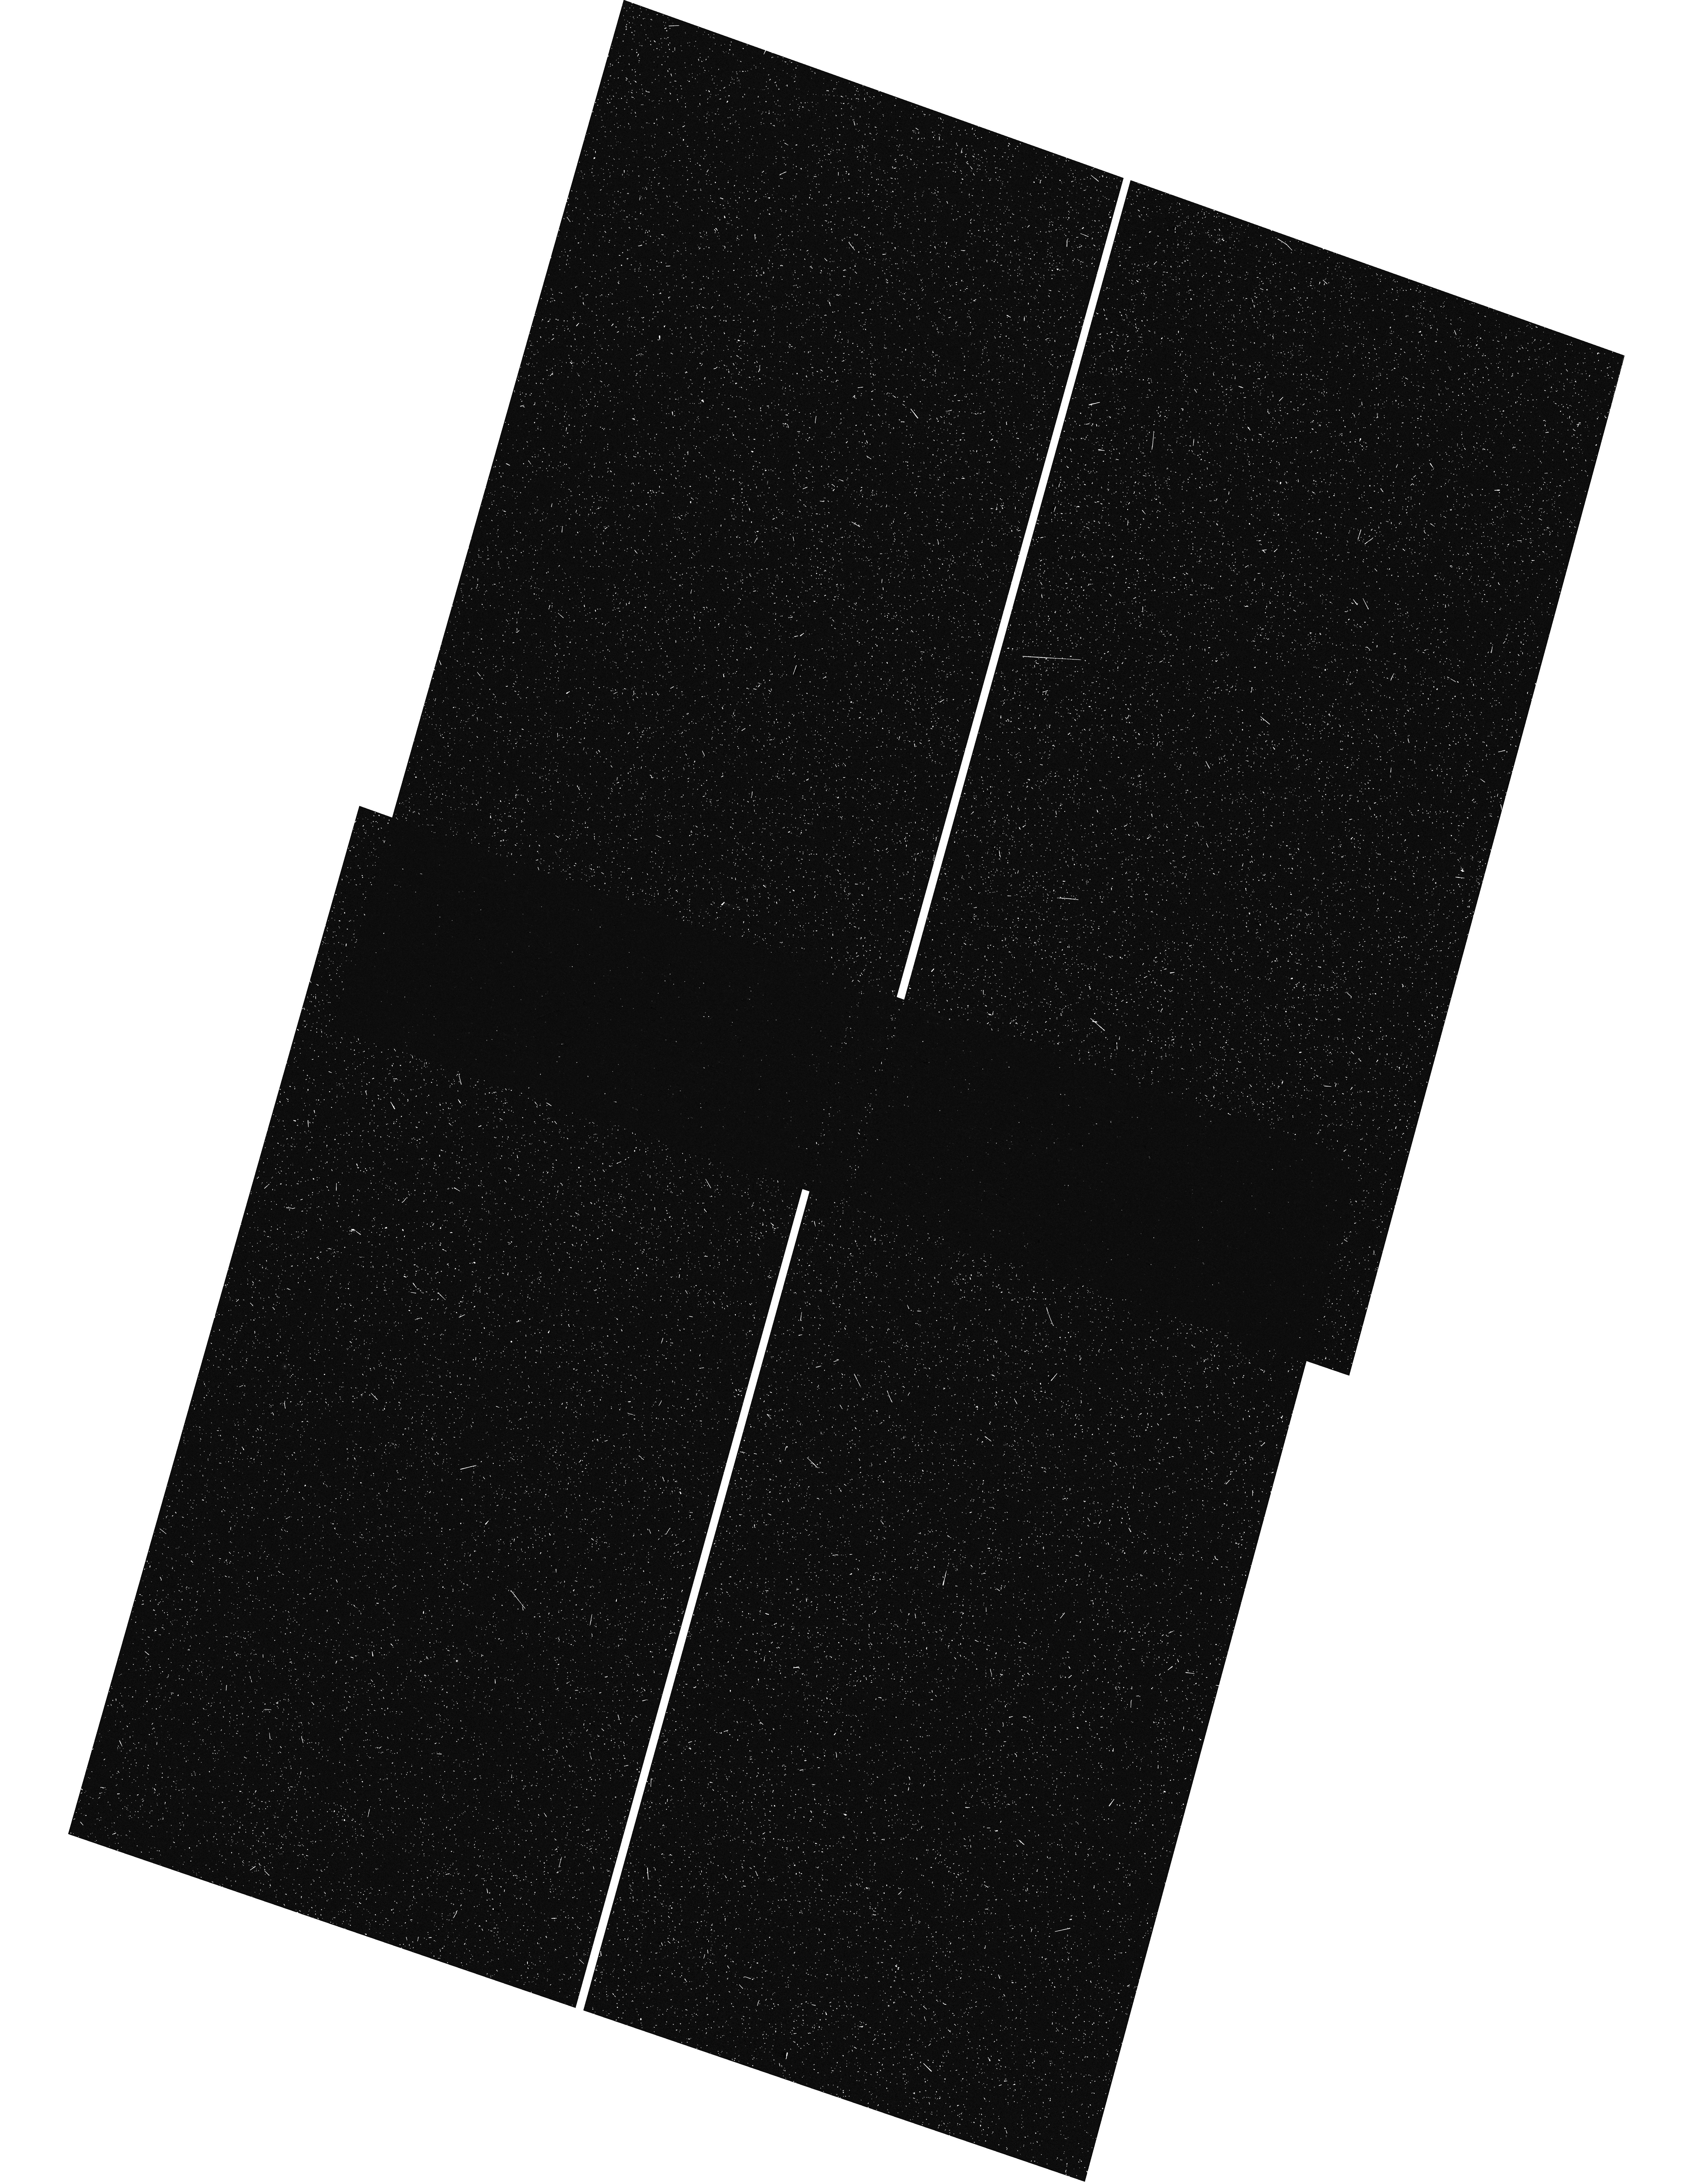
Target: GOODS-S-UVCANDELS
Instrument: WFC3/UVIS
Filter: F275W
Exposure: 11 min
Observation ID: hst_16706_44_wfc3_uvis_f275w_iep744

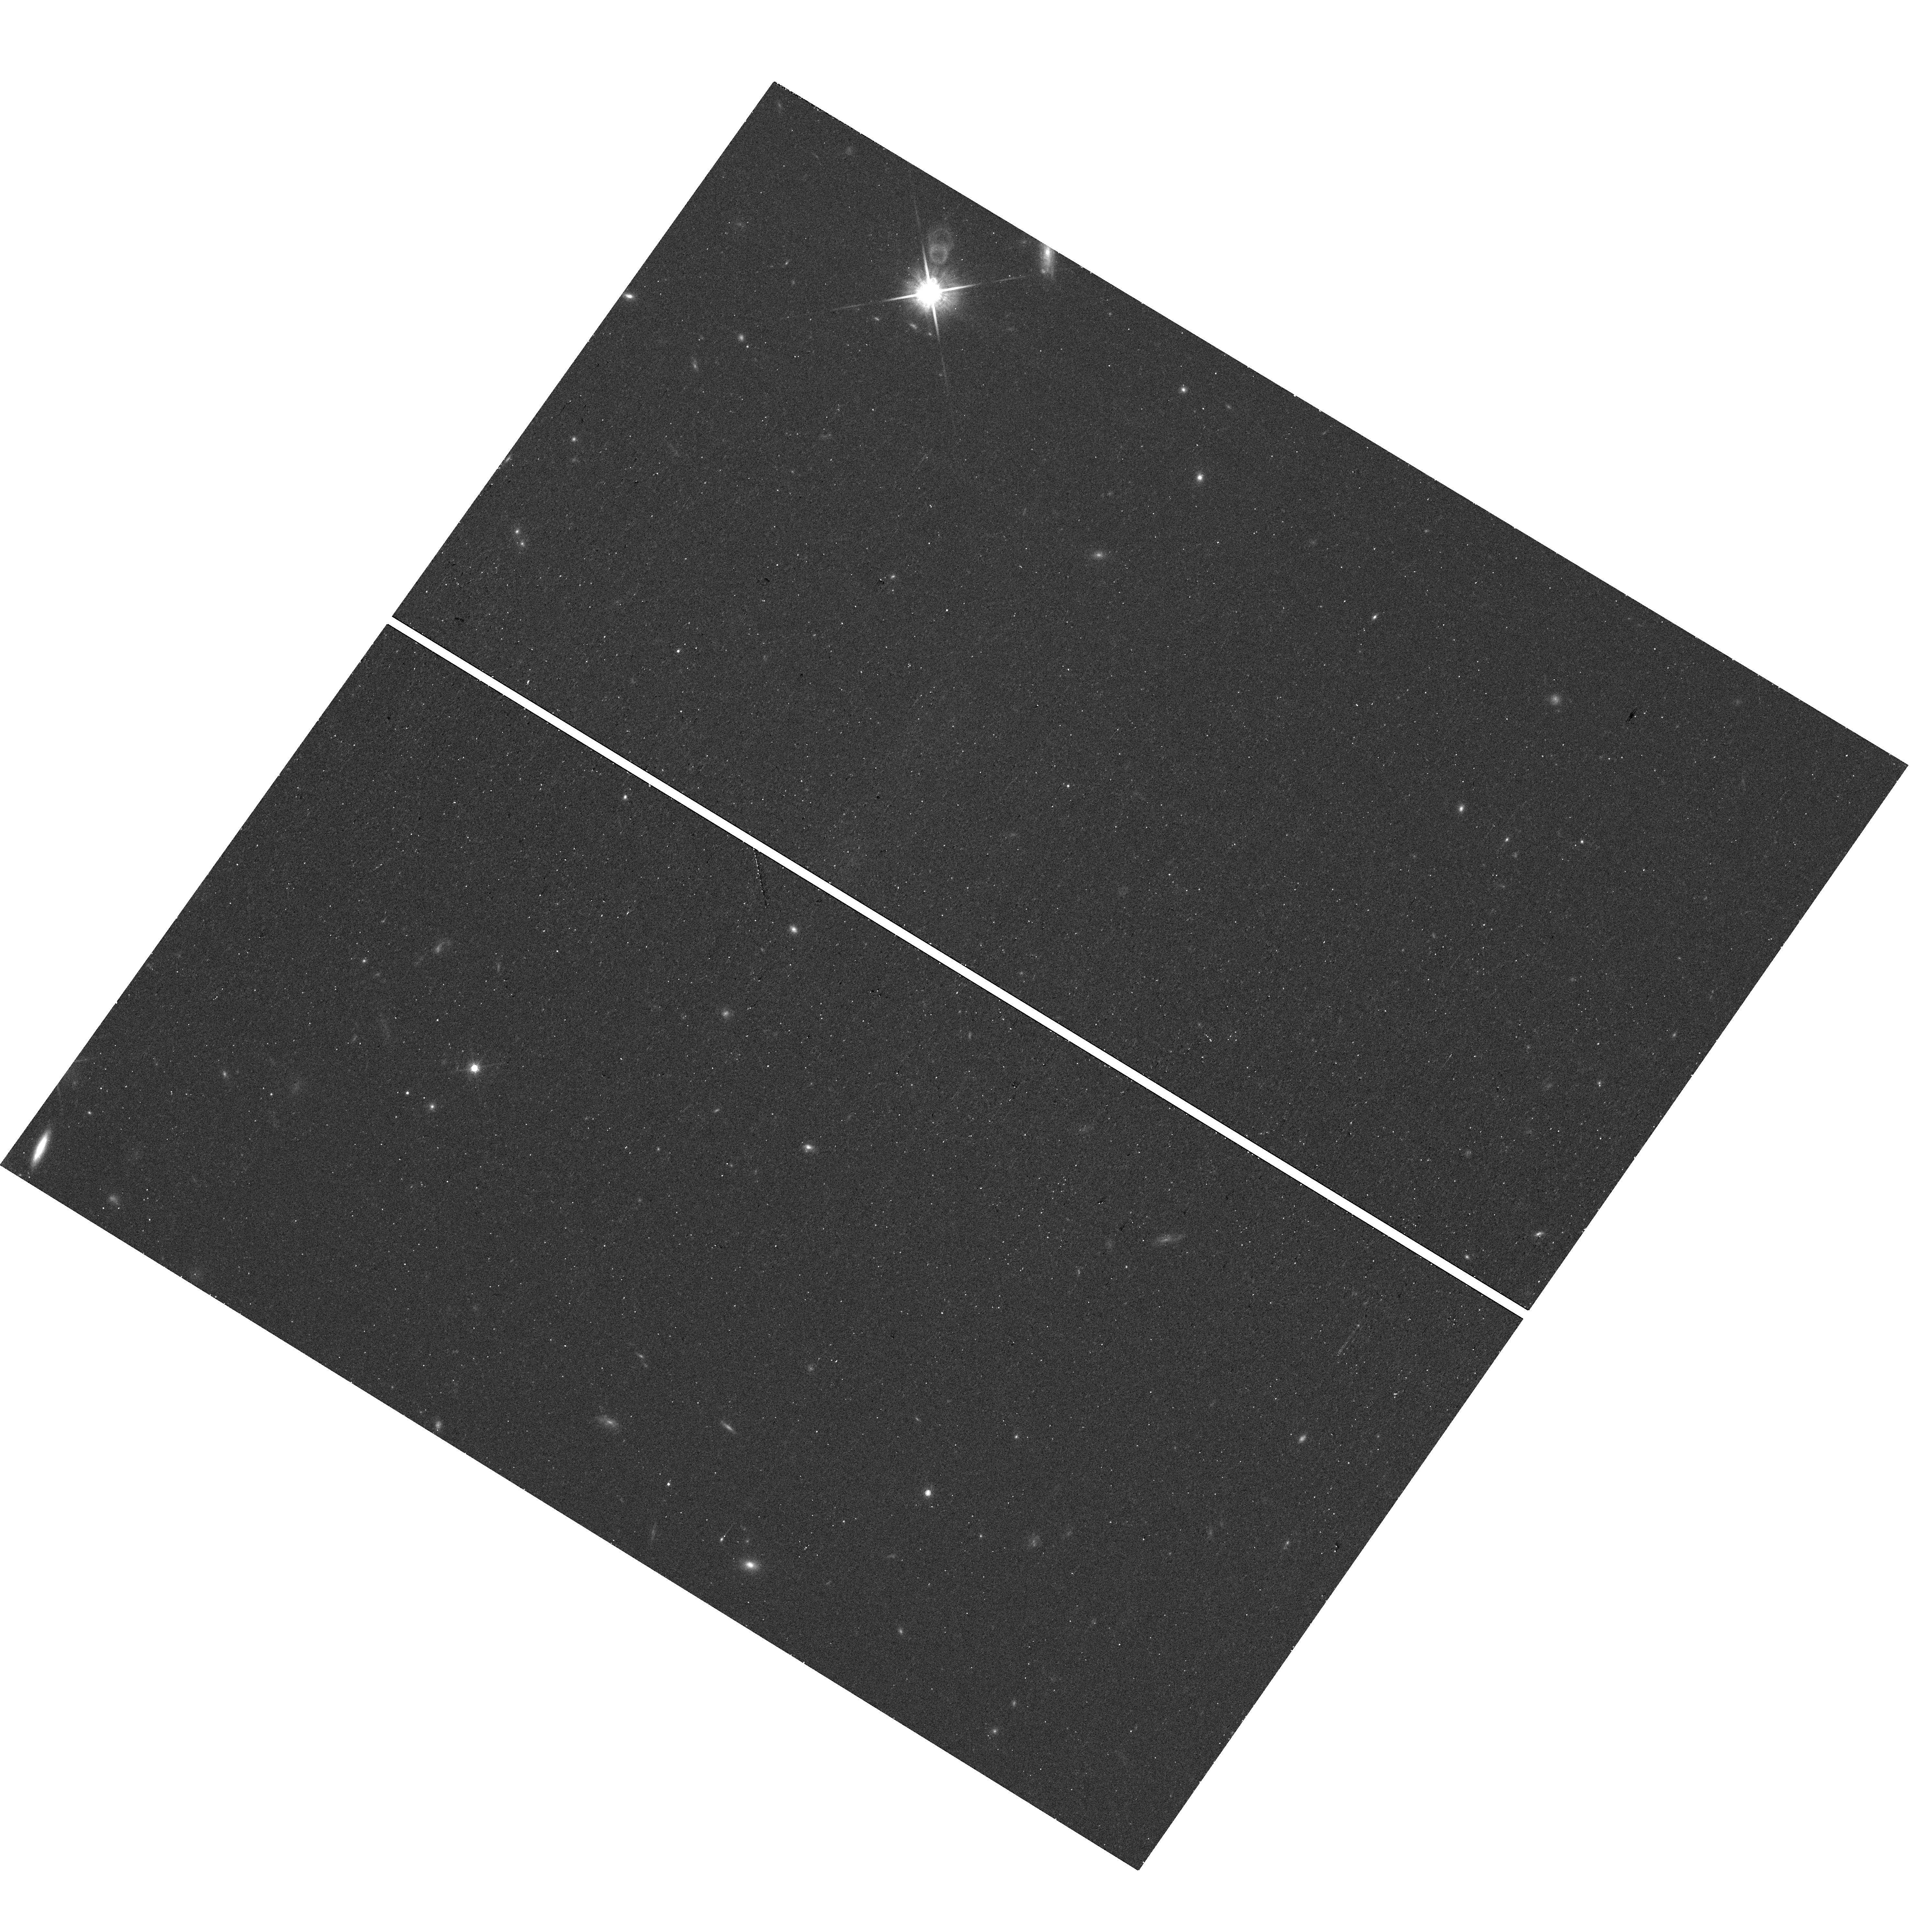
Target: TOO-SN-1
Instrument: WFC3/UVIS
Filter: F814W
Exposure: 15 min
Observation ID: hst_16706_1a_wfc3_uvis_f814w_iep71a

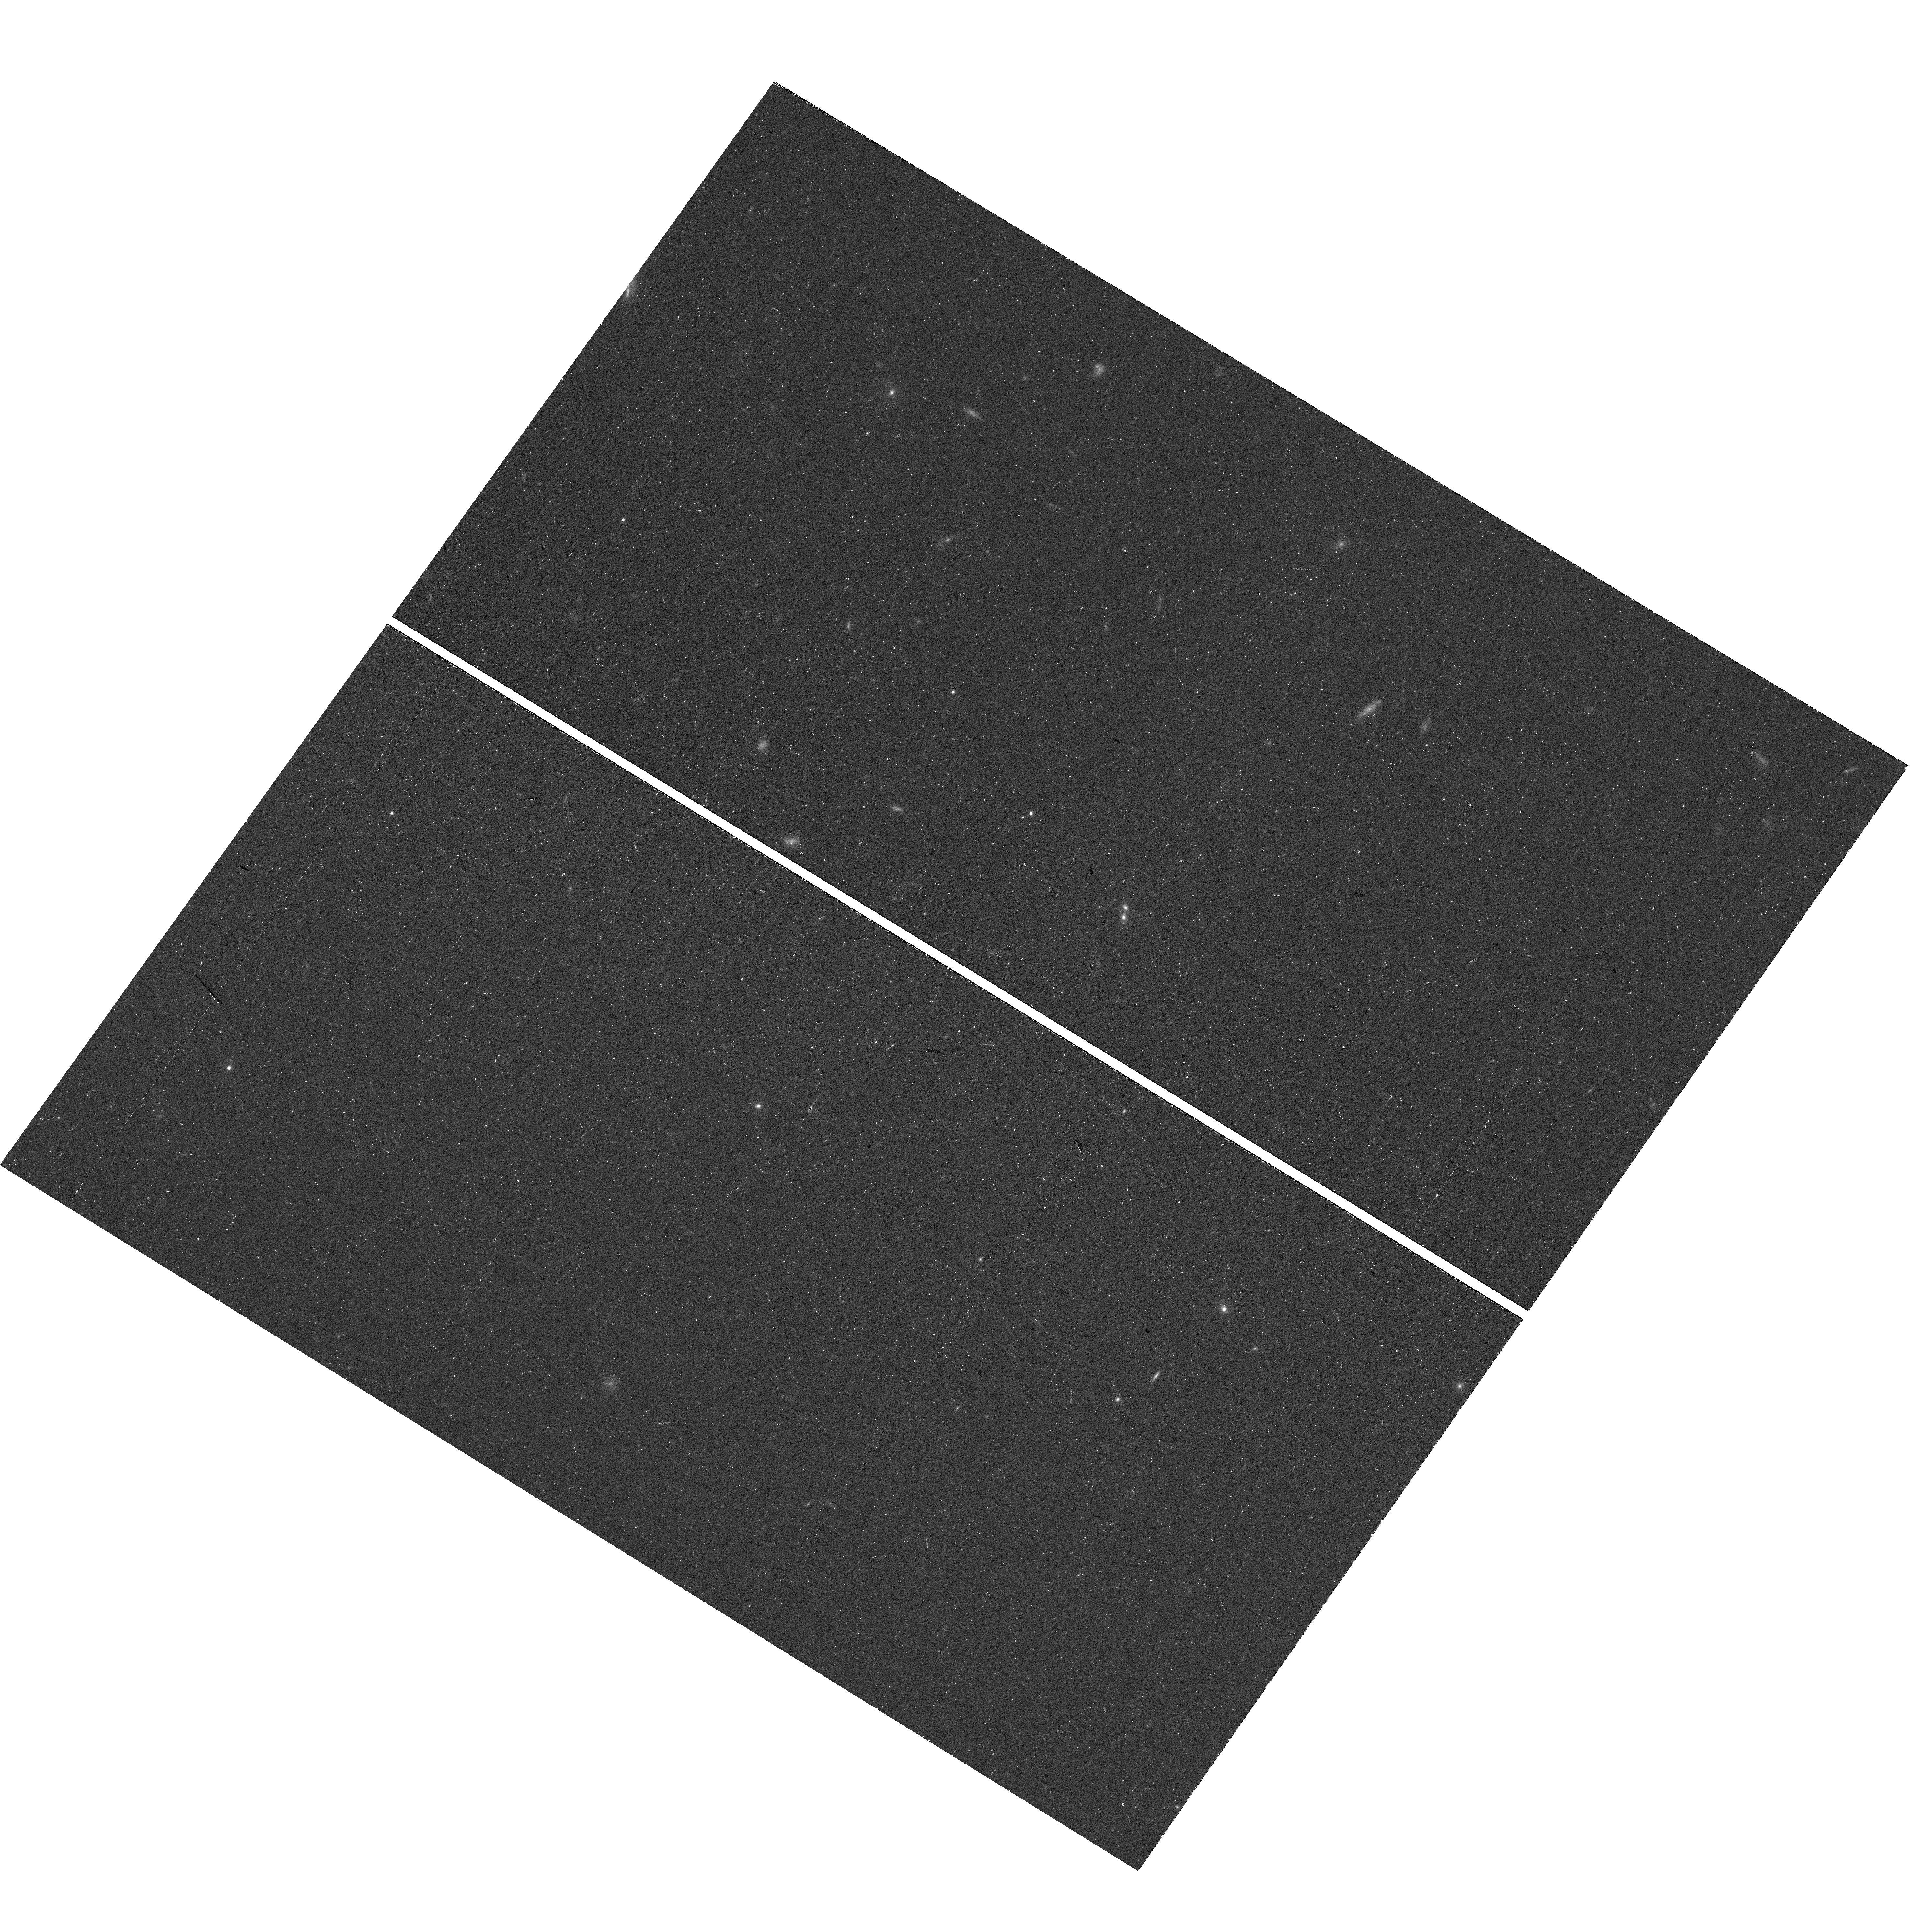
Target: TOO-SN-2
Instrument: WFC3/UVIS
Filter: F814W
Exposure: 9 min
Observation ID: hst_16706_2a_wfc3_uvis_f814w_iep72a

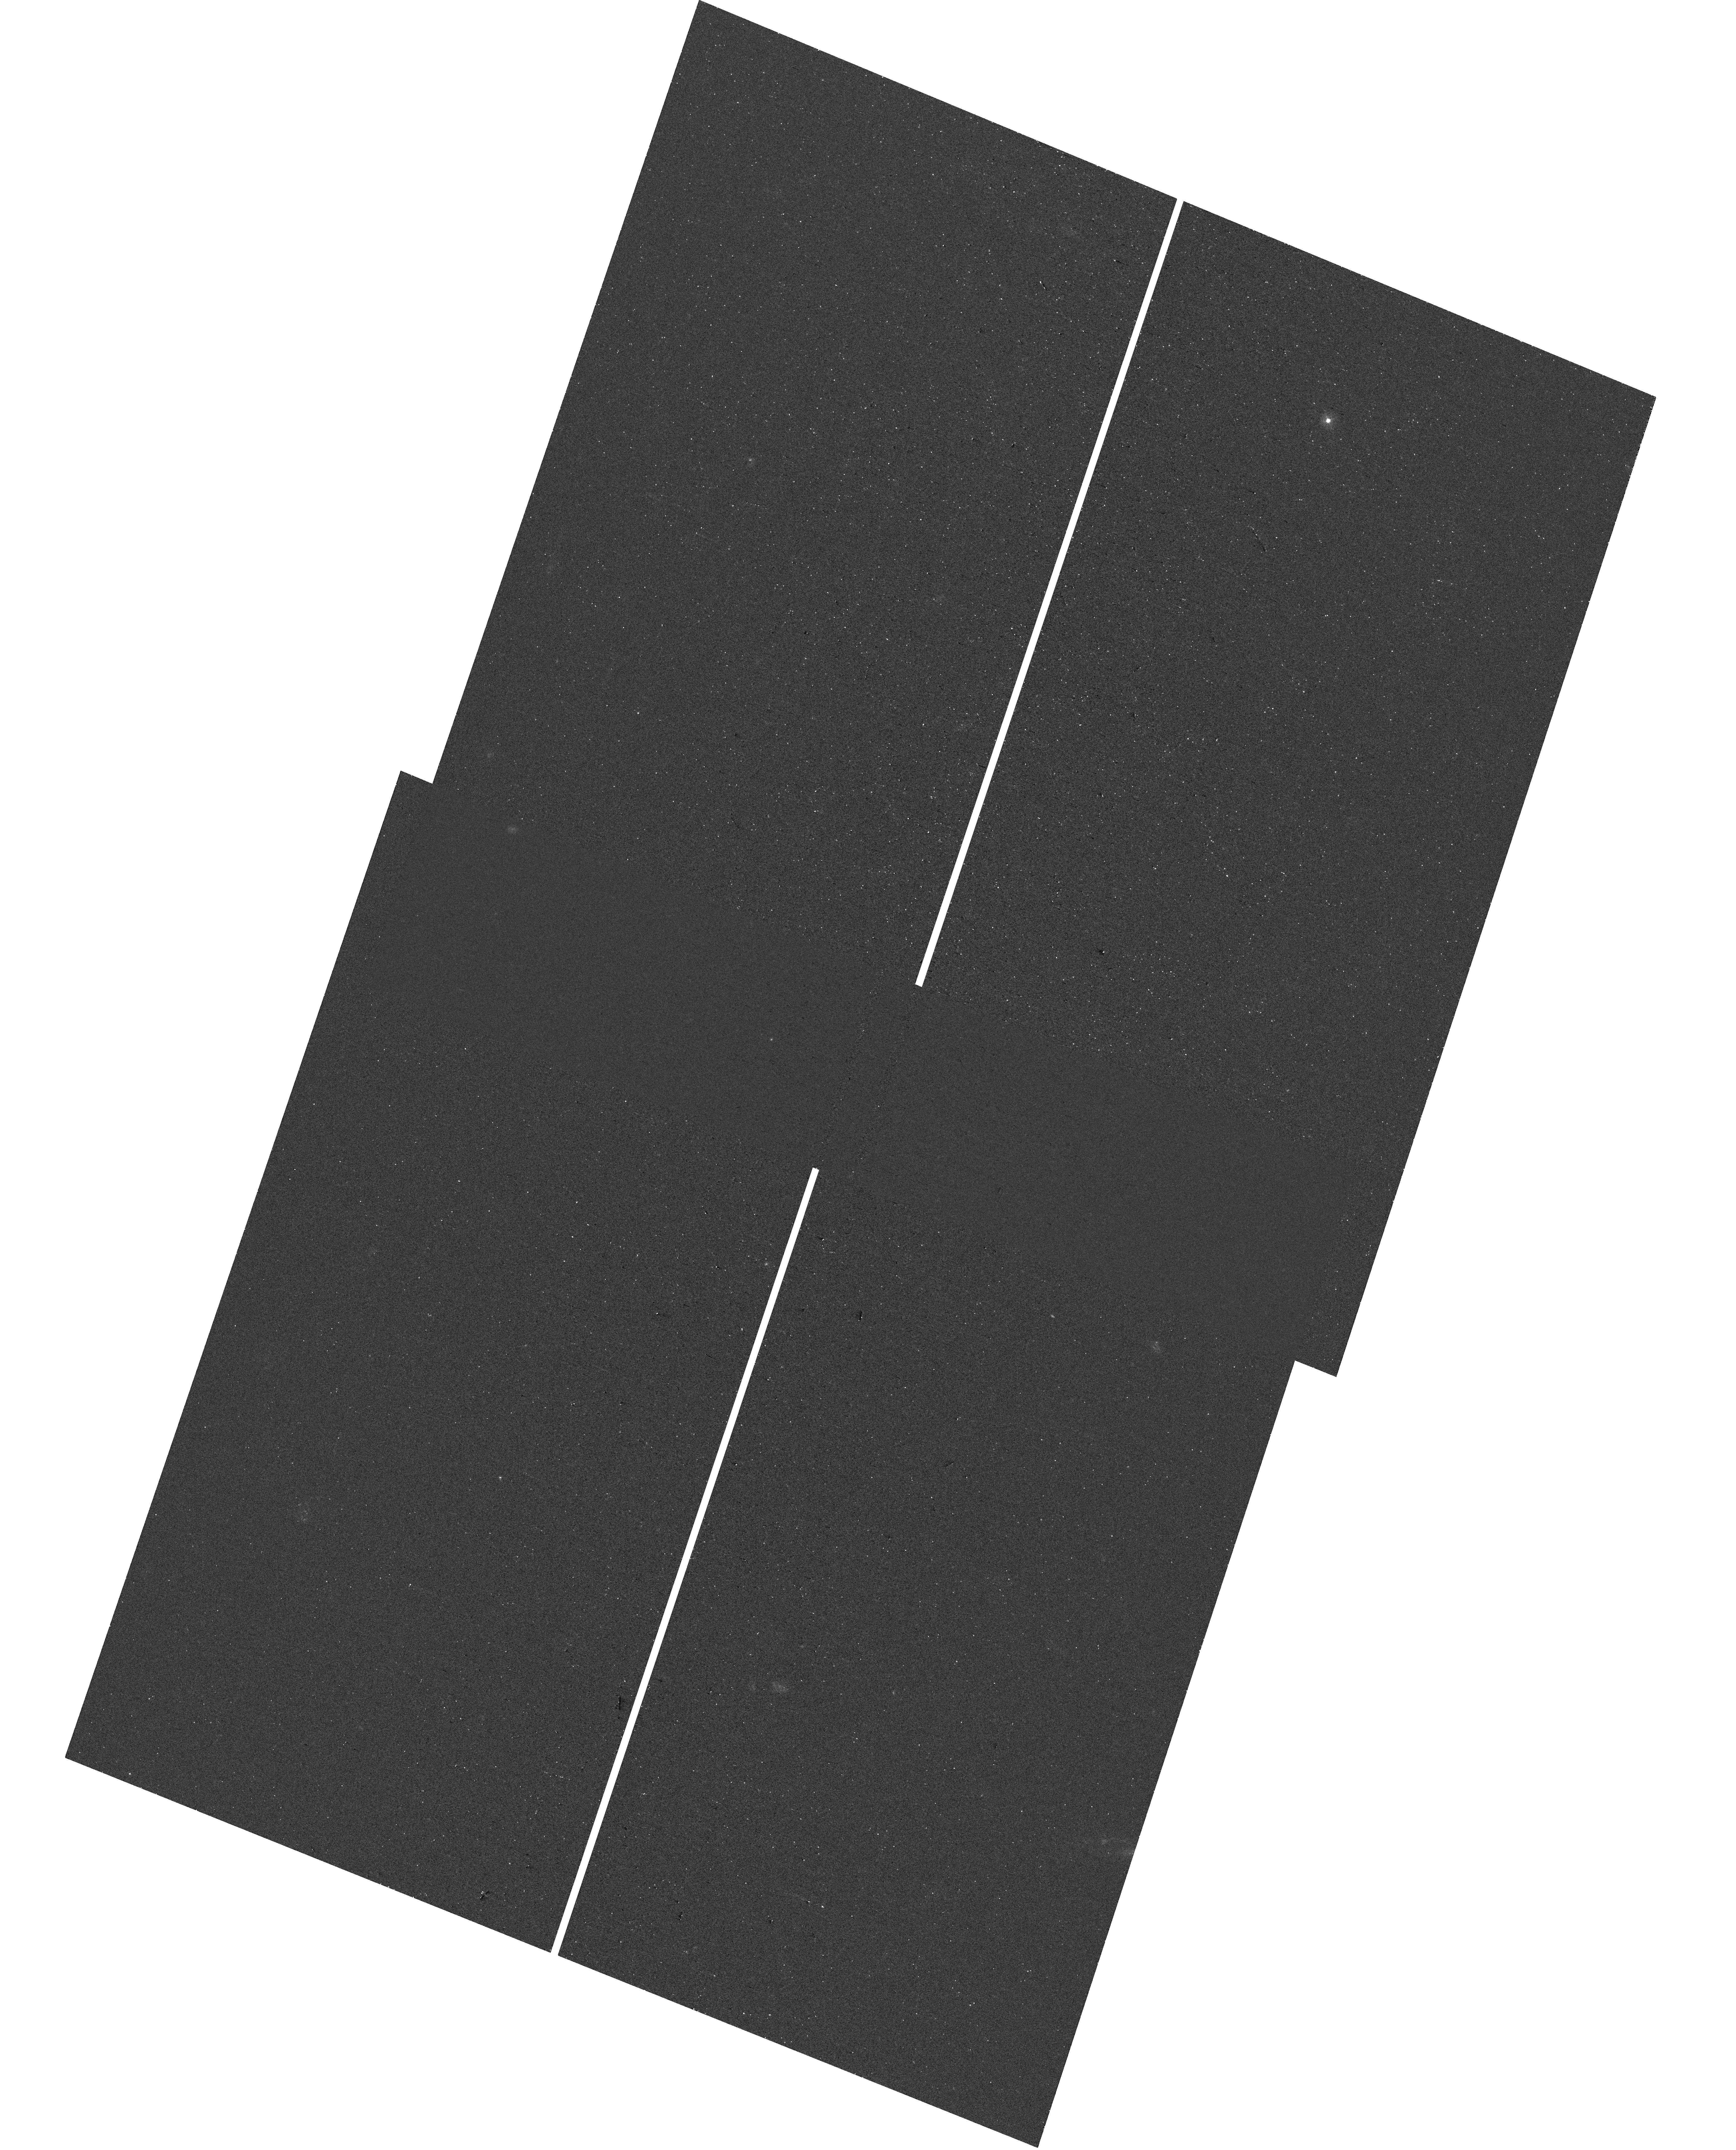
Target: GOODS-S-UVCANDELS
Instrument: WFC3/UVIS
Filter: F336W
Exposure: 23 min
Observation ID: hst_16706_63_wfc3_uvis_f336w_iep763

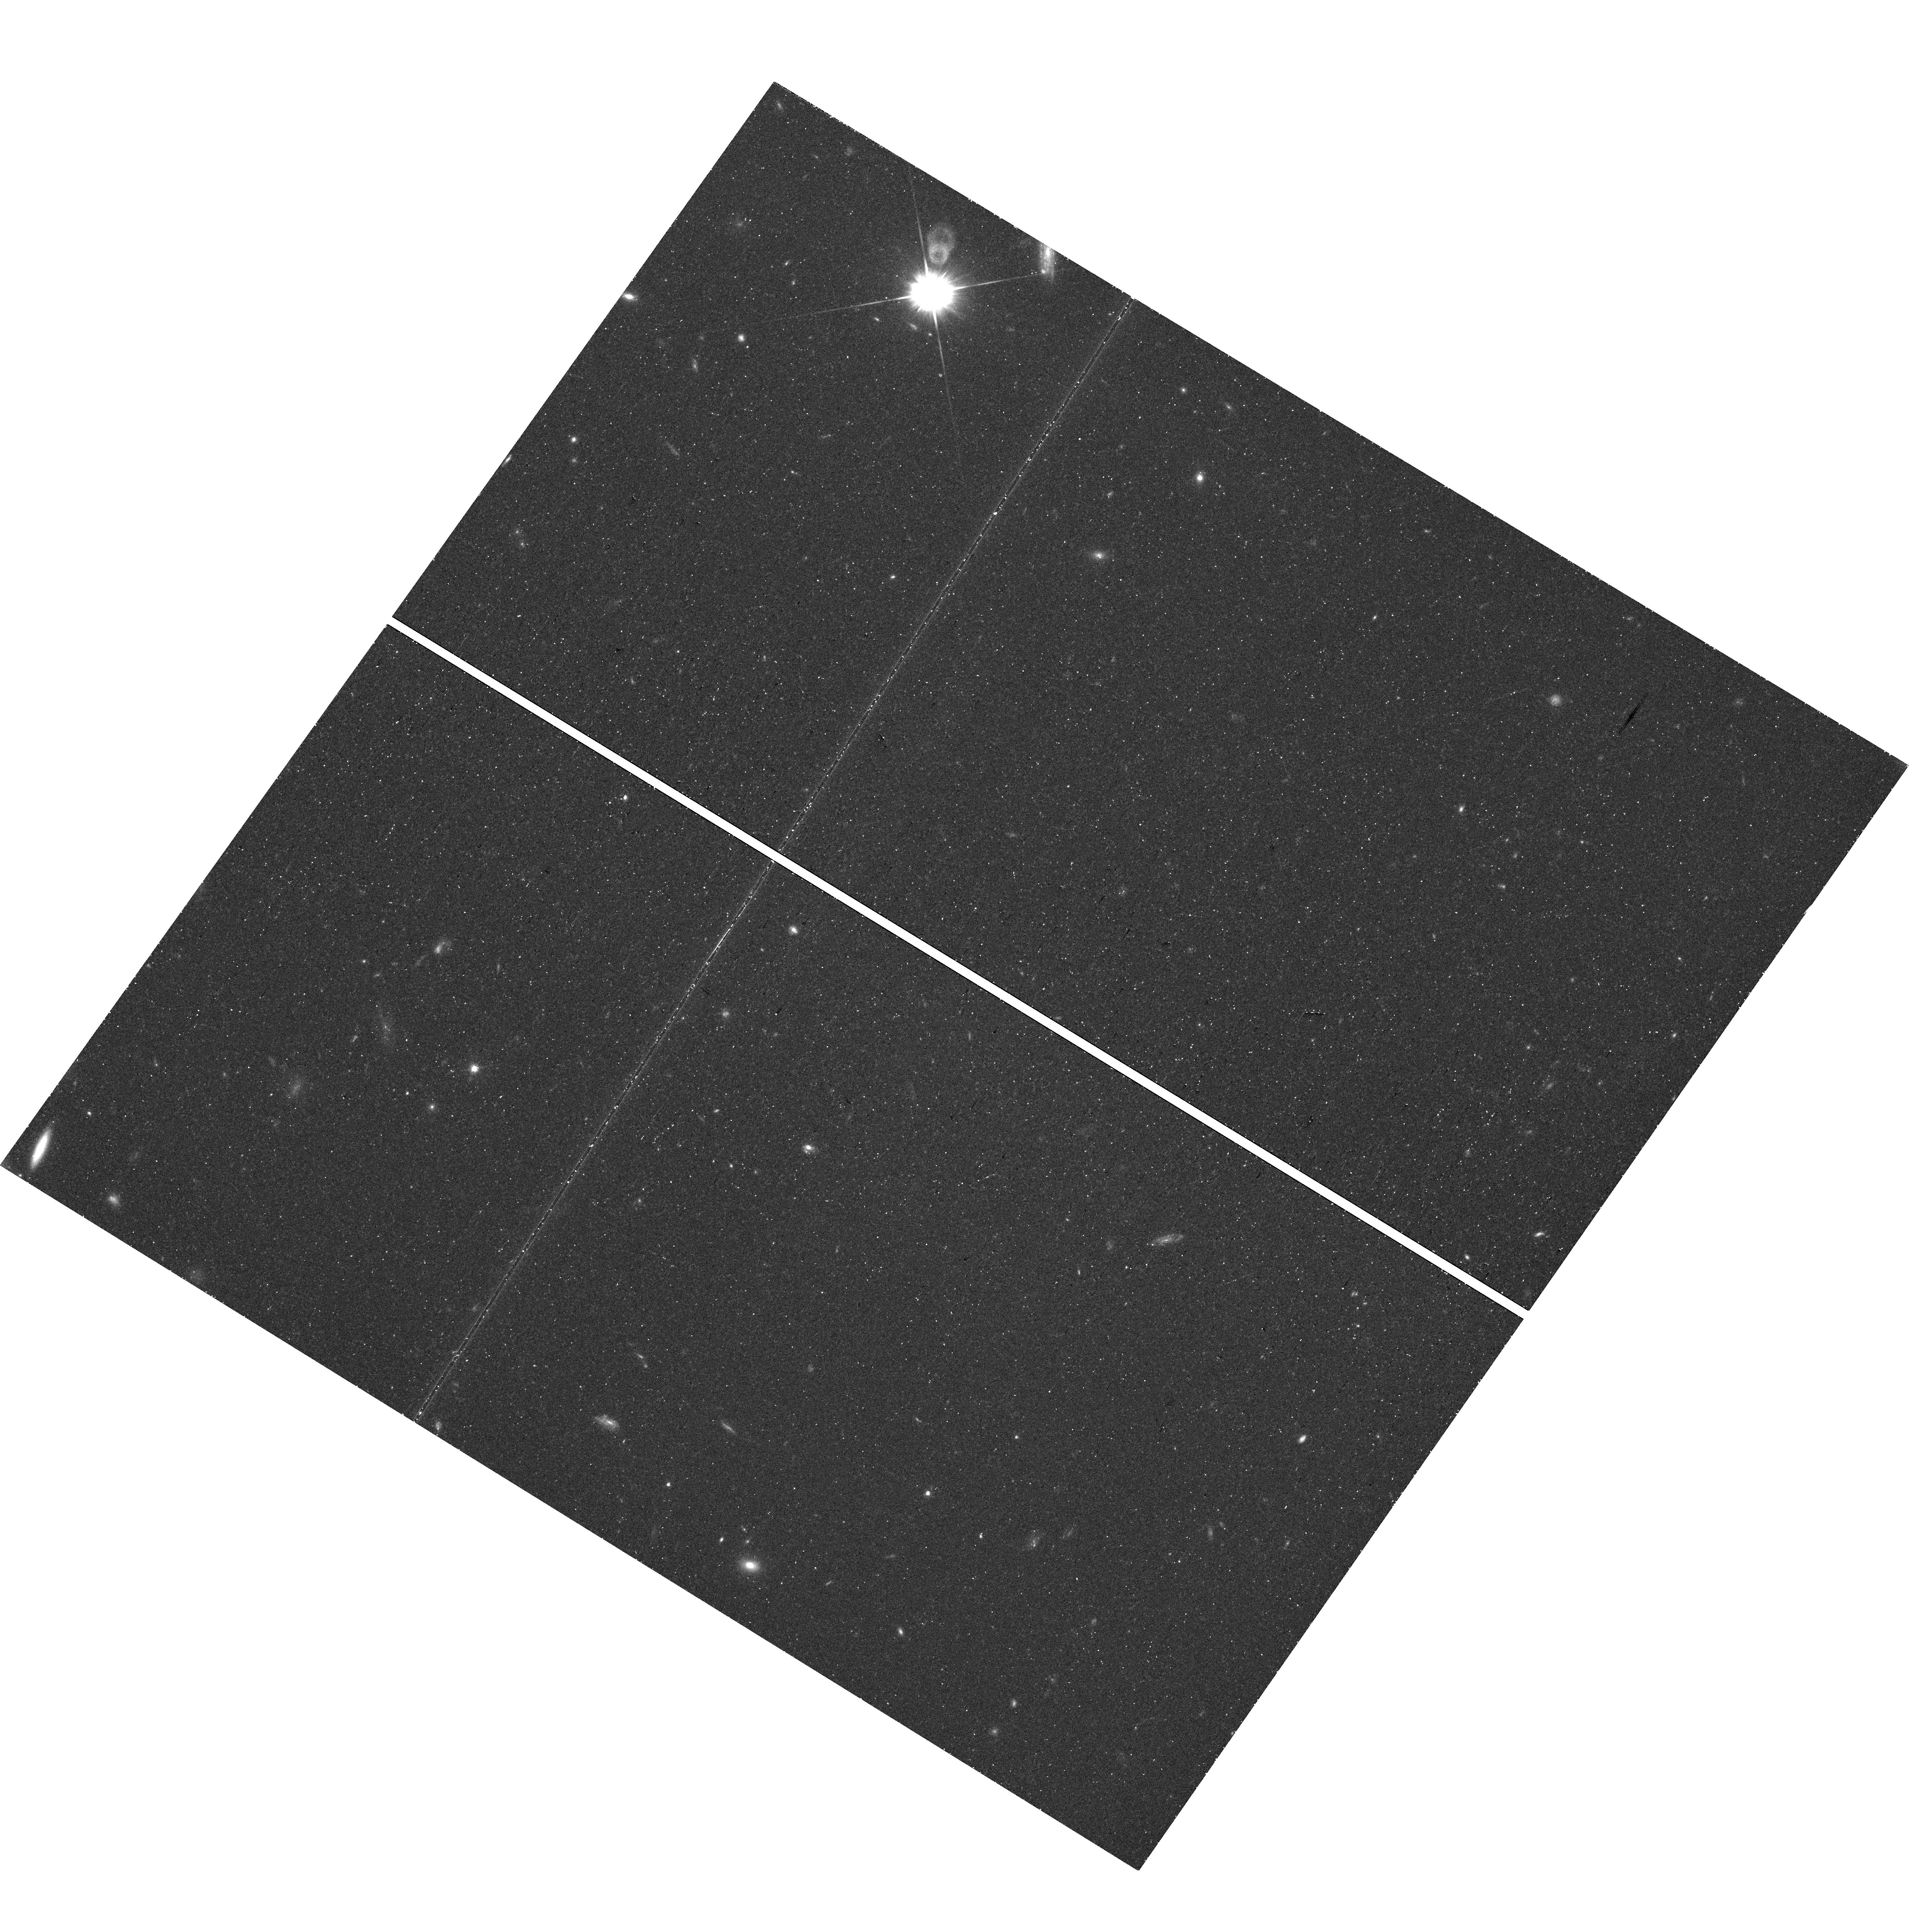
Target: TOO-SN-1
Instrument: WFC3/UVIS
Filter: F606W
Exposure: 24 min
Observation ID: hst_16706_1b_wfc3_uvis_f606w_iep71b

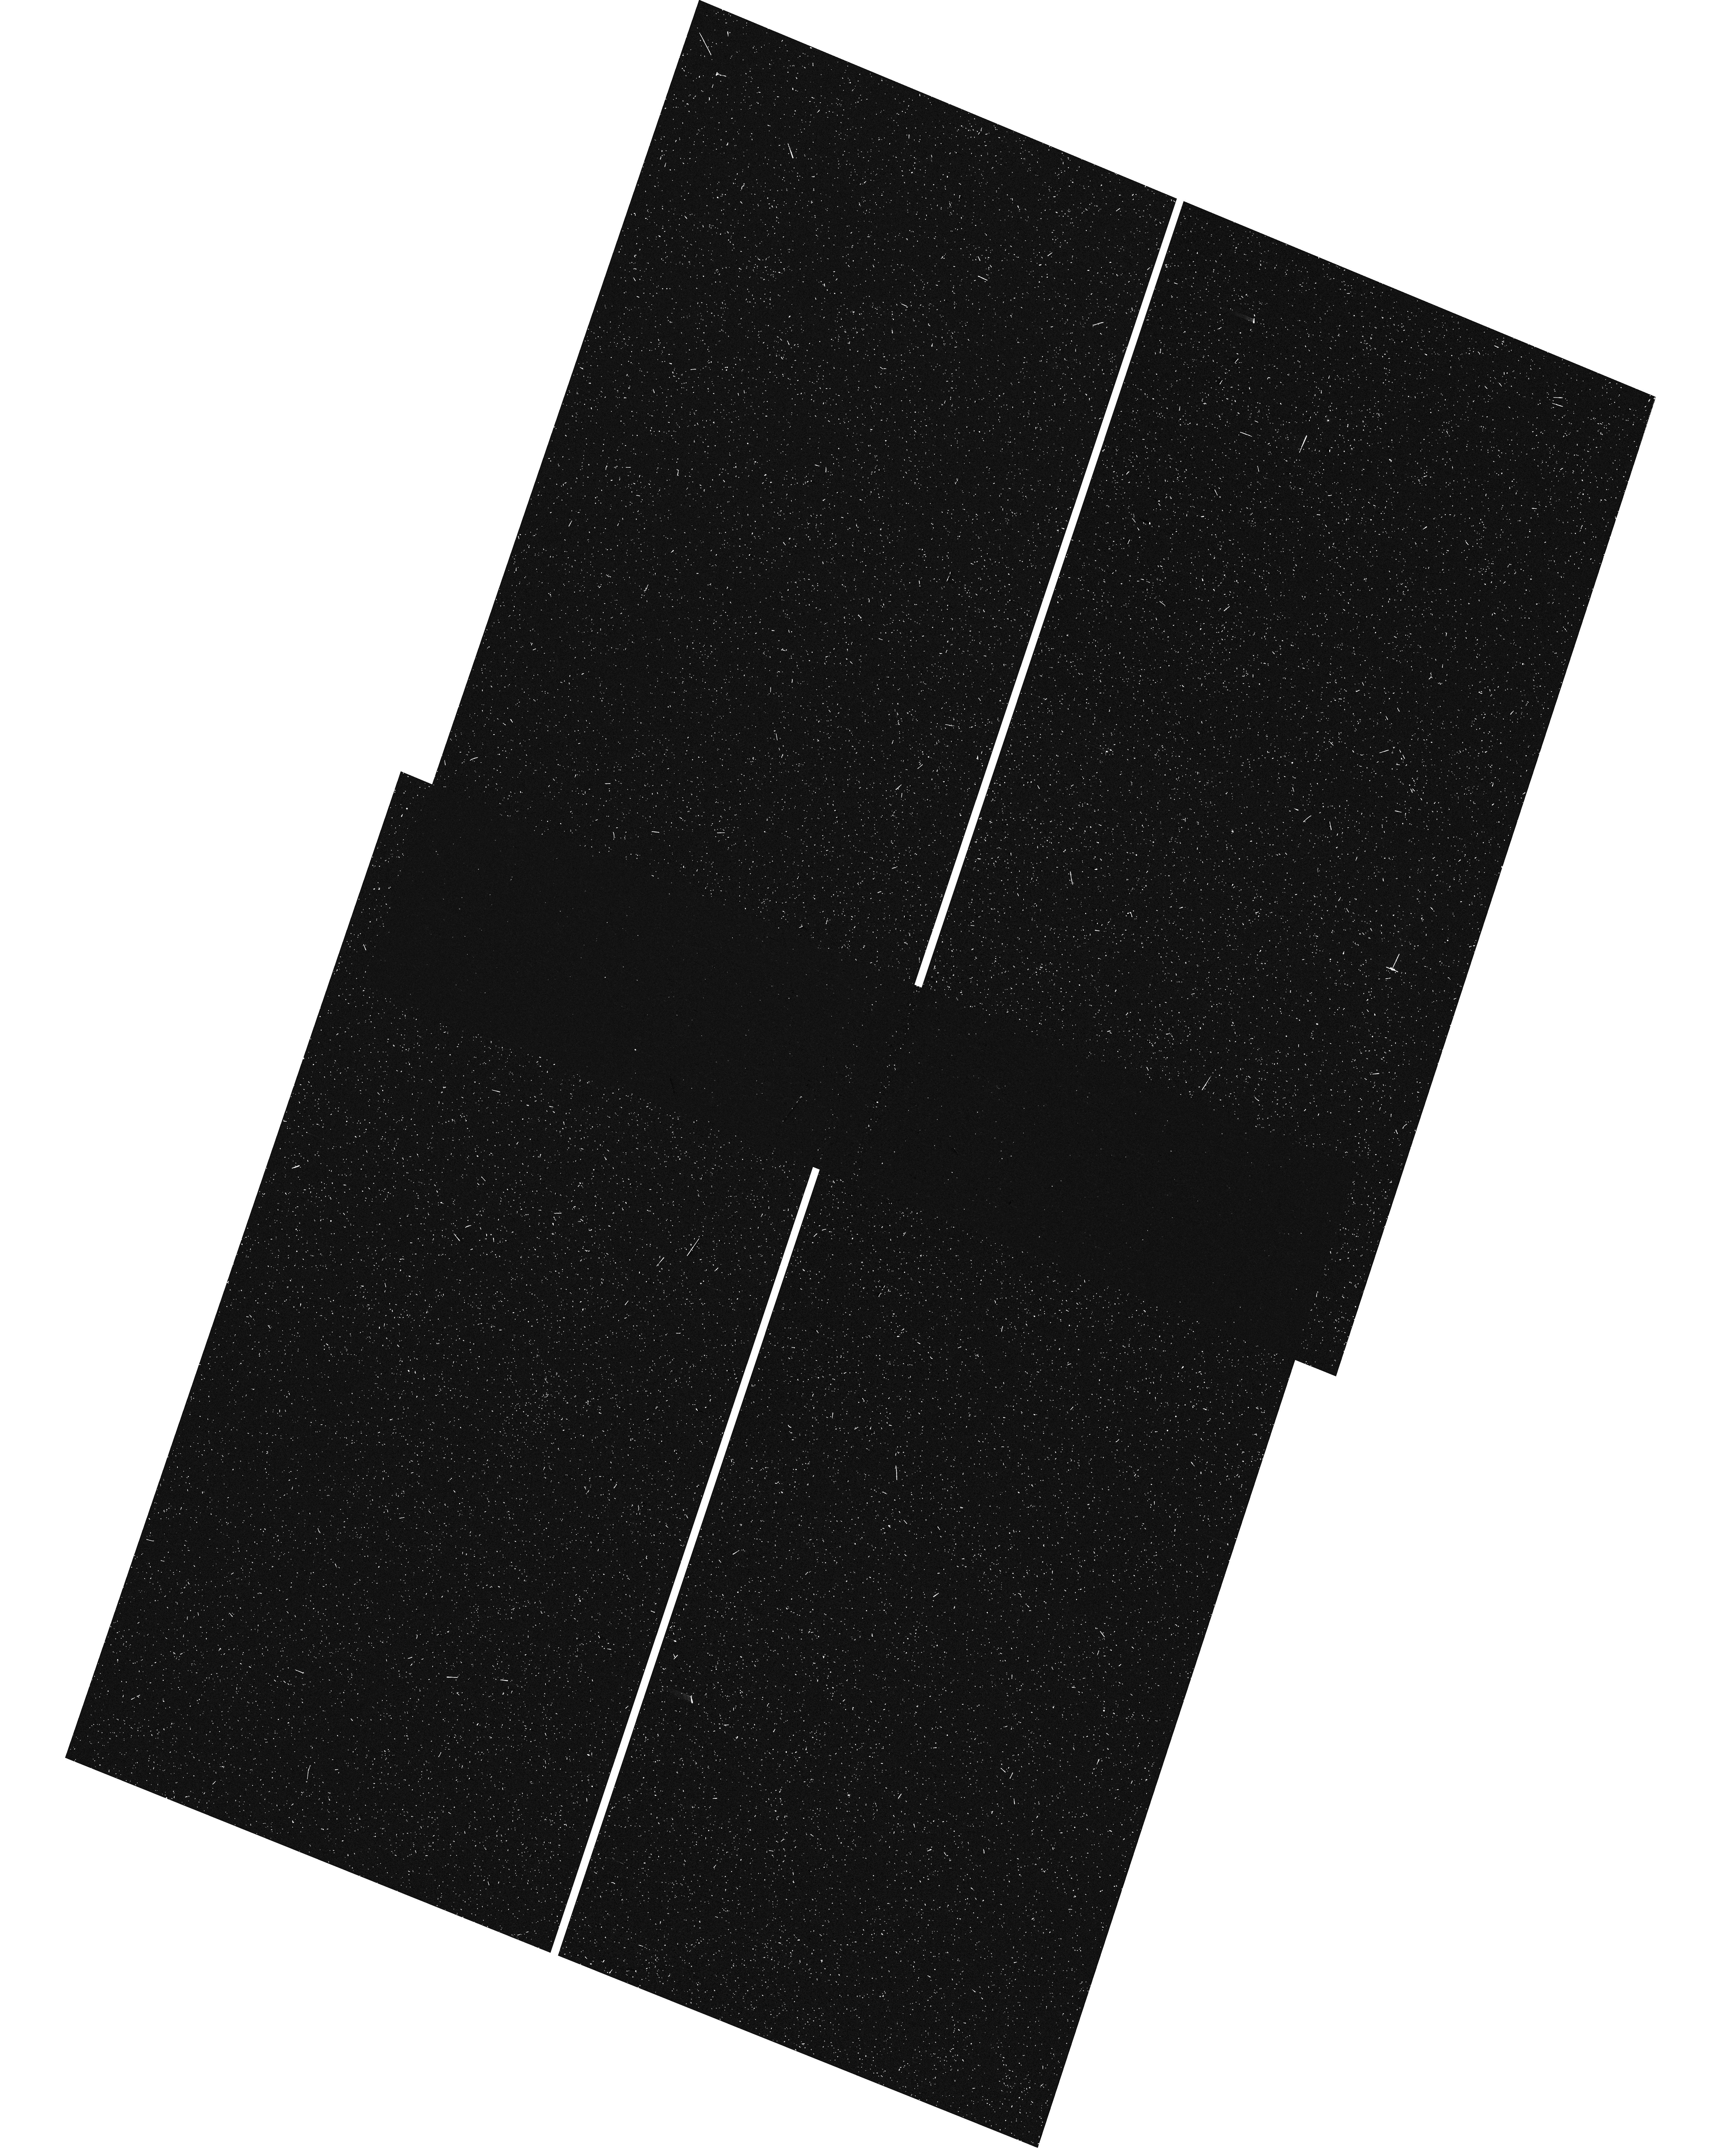
Target: GOODS-S-UVCANDELS
Instrument: WFC3/UVIS
Filter: F275W
Exposure: 11 min
Observation ID: hst_16706_63_wfc3_uvis_f275w_iep763

This is NUTS! A Narrow-field Ultraviolet Transient Survey (PI: Gezari, Suvi)

The Ultraviolet (UV) transient sky is one of the next frontiers in time-domain astrophysics with several space mission concepts planned for the middle of the decade. UV wavelengths are typically associated with hot phenomena, but we are focused on their use in measuring shock breakout and shock cooling from core-collapse supernovae (CCSNe) at very early times. These extreme events correspond to the shock emerging from the surface of the progenitor. If properly sampled, the UV peaks can be used to constrain properties of the progenitor stars, including the energy per unit mass of the SN ejecta and the stellar radius. No previous HST UV time-domain survey had had the right depth and cadence to detect these events. Here we propose a 30 orbit (Small) Narrow-field Ultraviolet Transient Survey (NUTS) with WFC3 UVIS (F275W and F336W), which will represent the deepest and fastest UV time-domain survey to date. We intend for this survey to serve as a ``pathfinder'' to lay the foundation for future missions, both with and without HST. The survey will reach a depth of >26 mag AB over 73 square arcmin with a cadence of 2 days over 6 epochs out to a redshift of 1.3. Coordinated observations with the deep, ground-based Subaru Hyper Supreme Cam (HSC) SN survey will allow us to pinpoint the time and location of SNe. We expect the primary result of this survey to be the discovery of 2-3 shock cooling events, approximately doubling the sample of existing events. The survey will also provide significant ancillary UV transient science, including but not limited to SN shock interaction, Type Ia non-degenerate companions, and tidal disruption events.